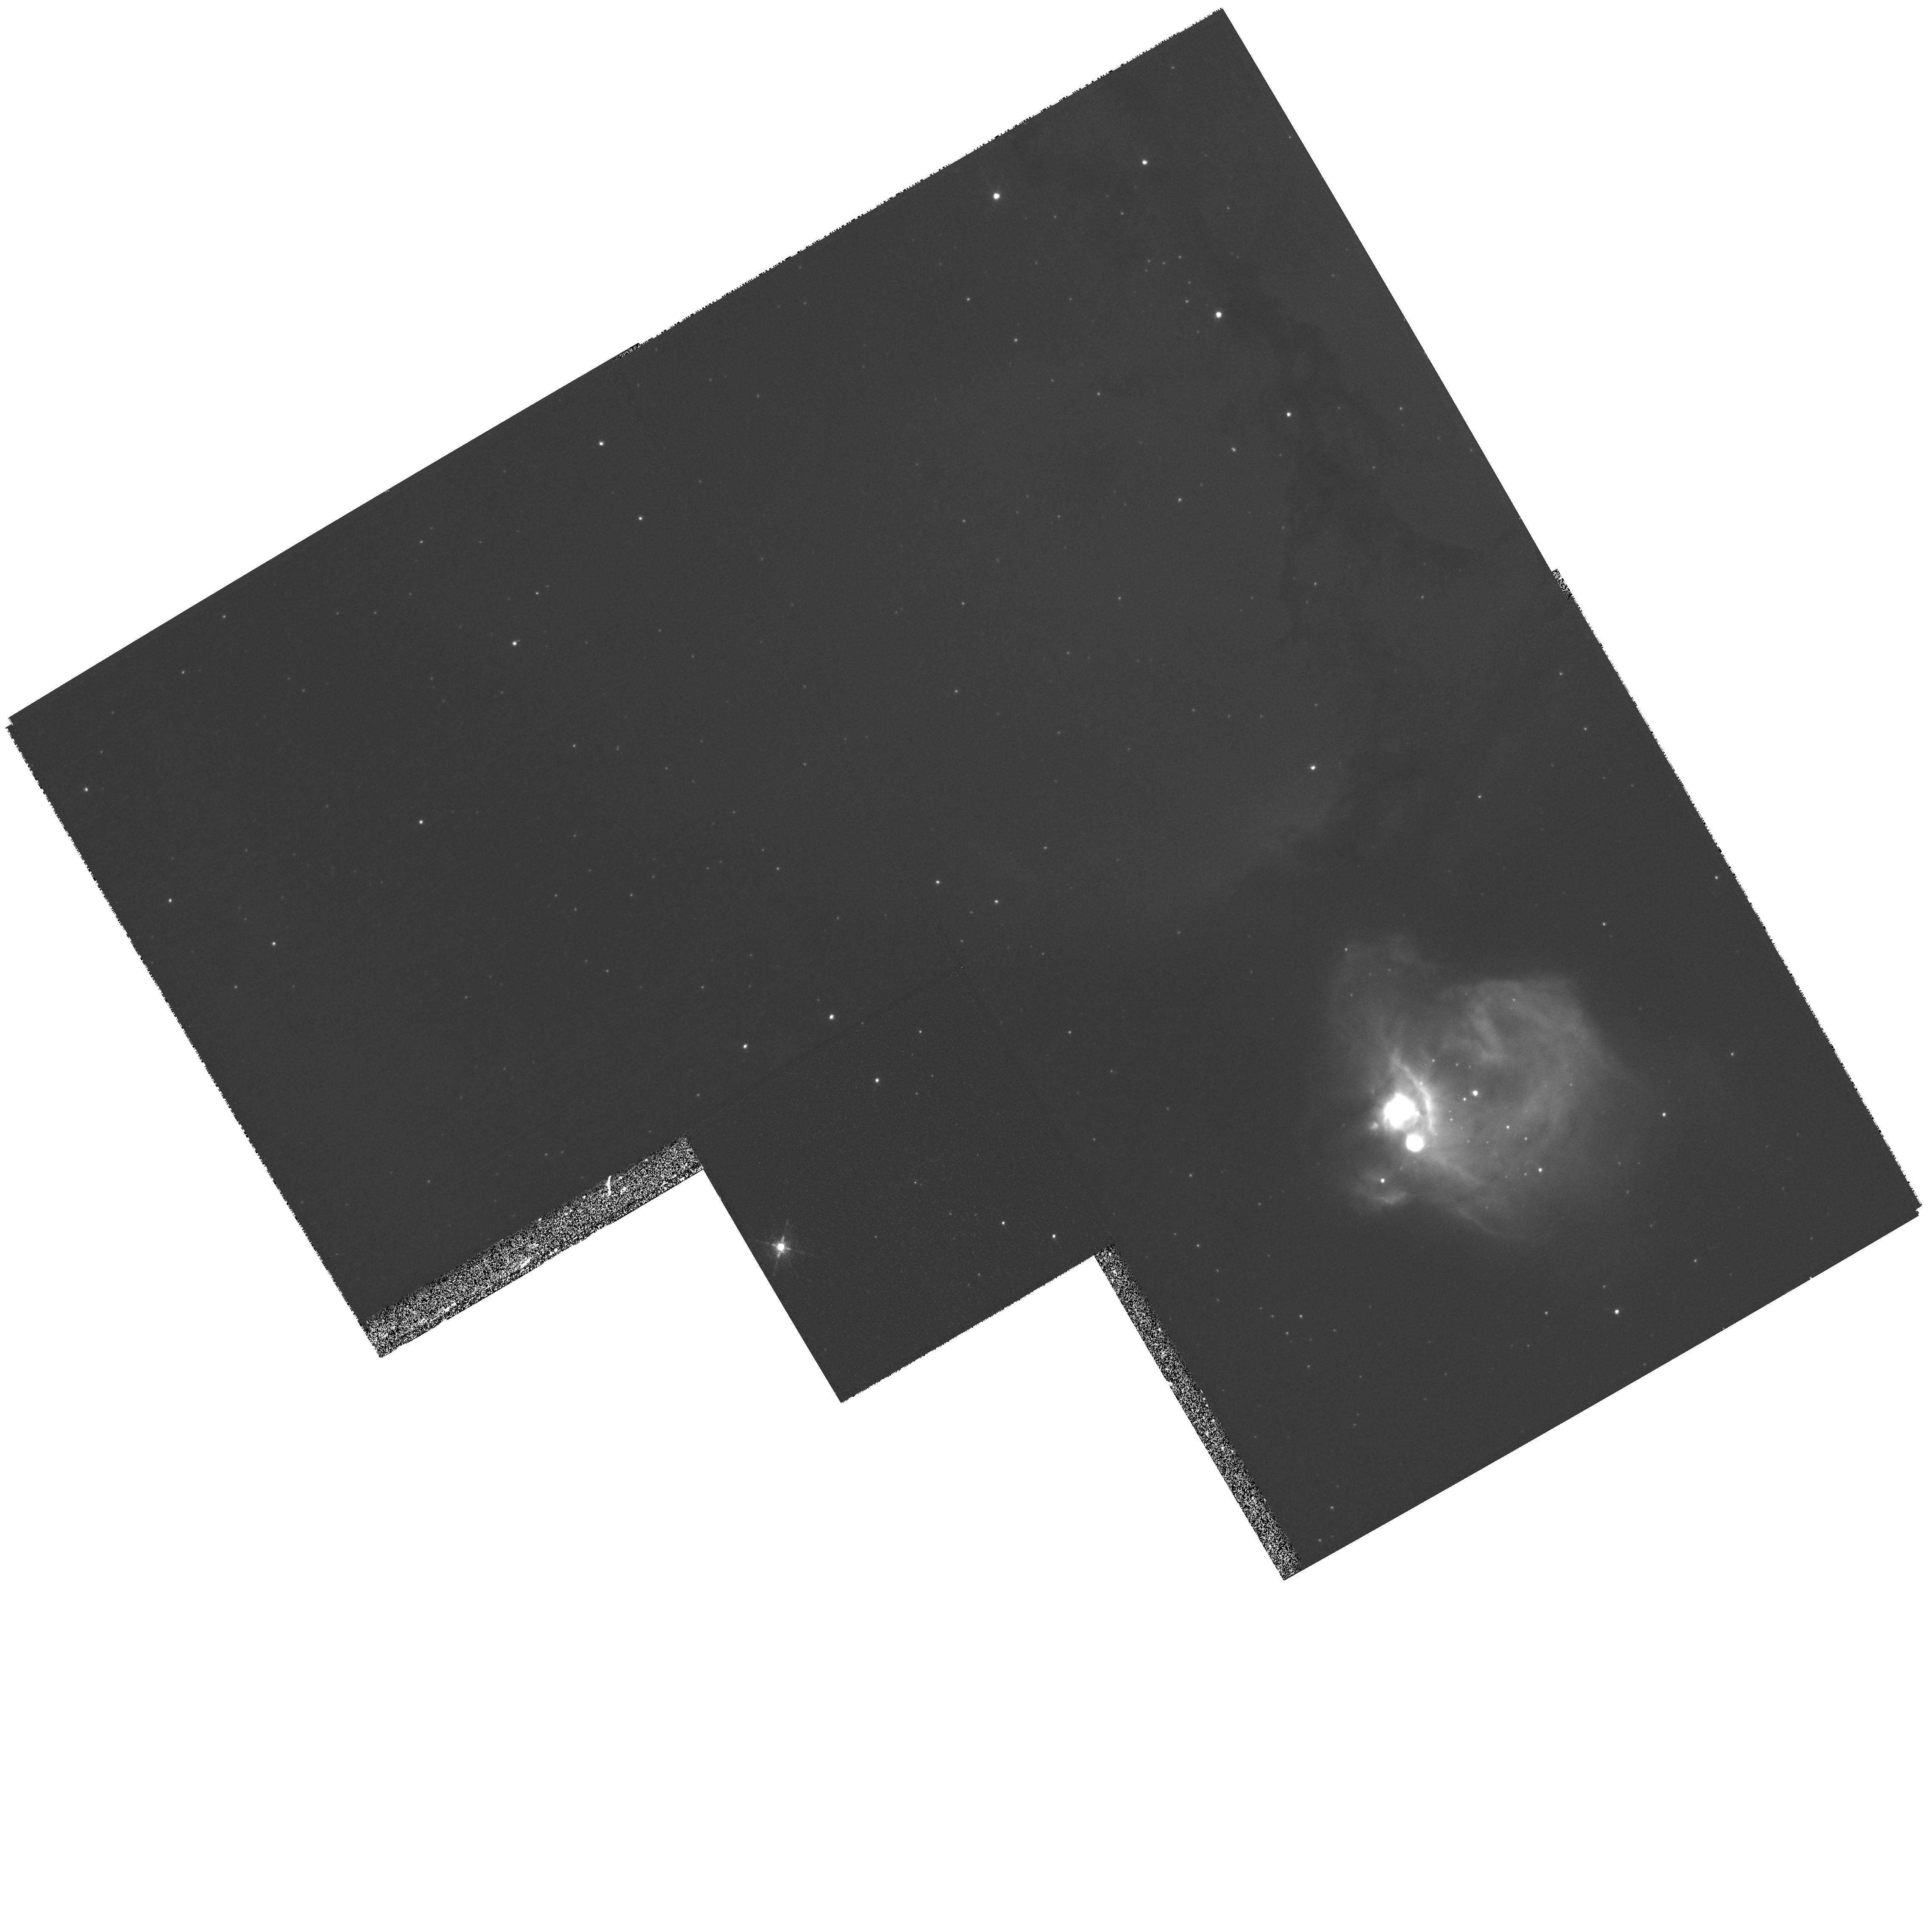
Target: LMC-N83B1-WF2. Instrument: WFPC2/PC. Filter: F656N. Exposure: 17 min. Observation ID: hst_8247_06_wfpc2_pc_f656n_u5bv06

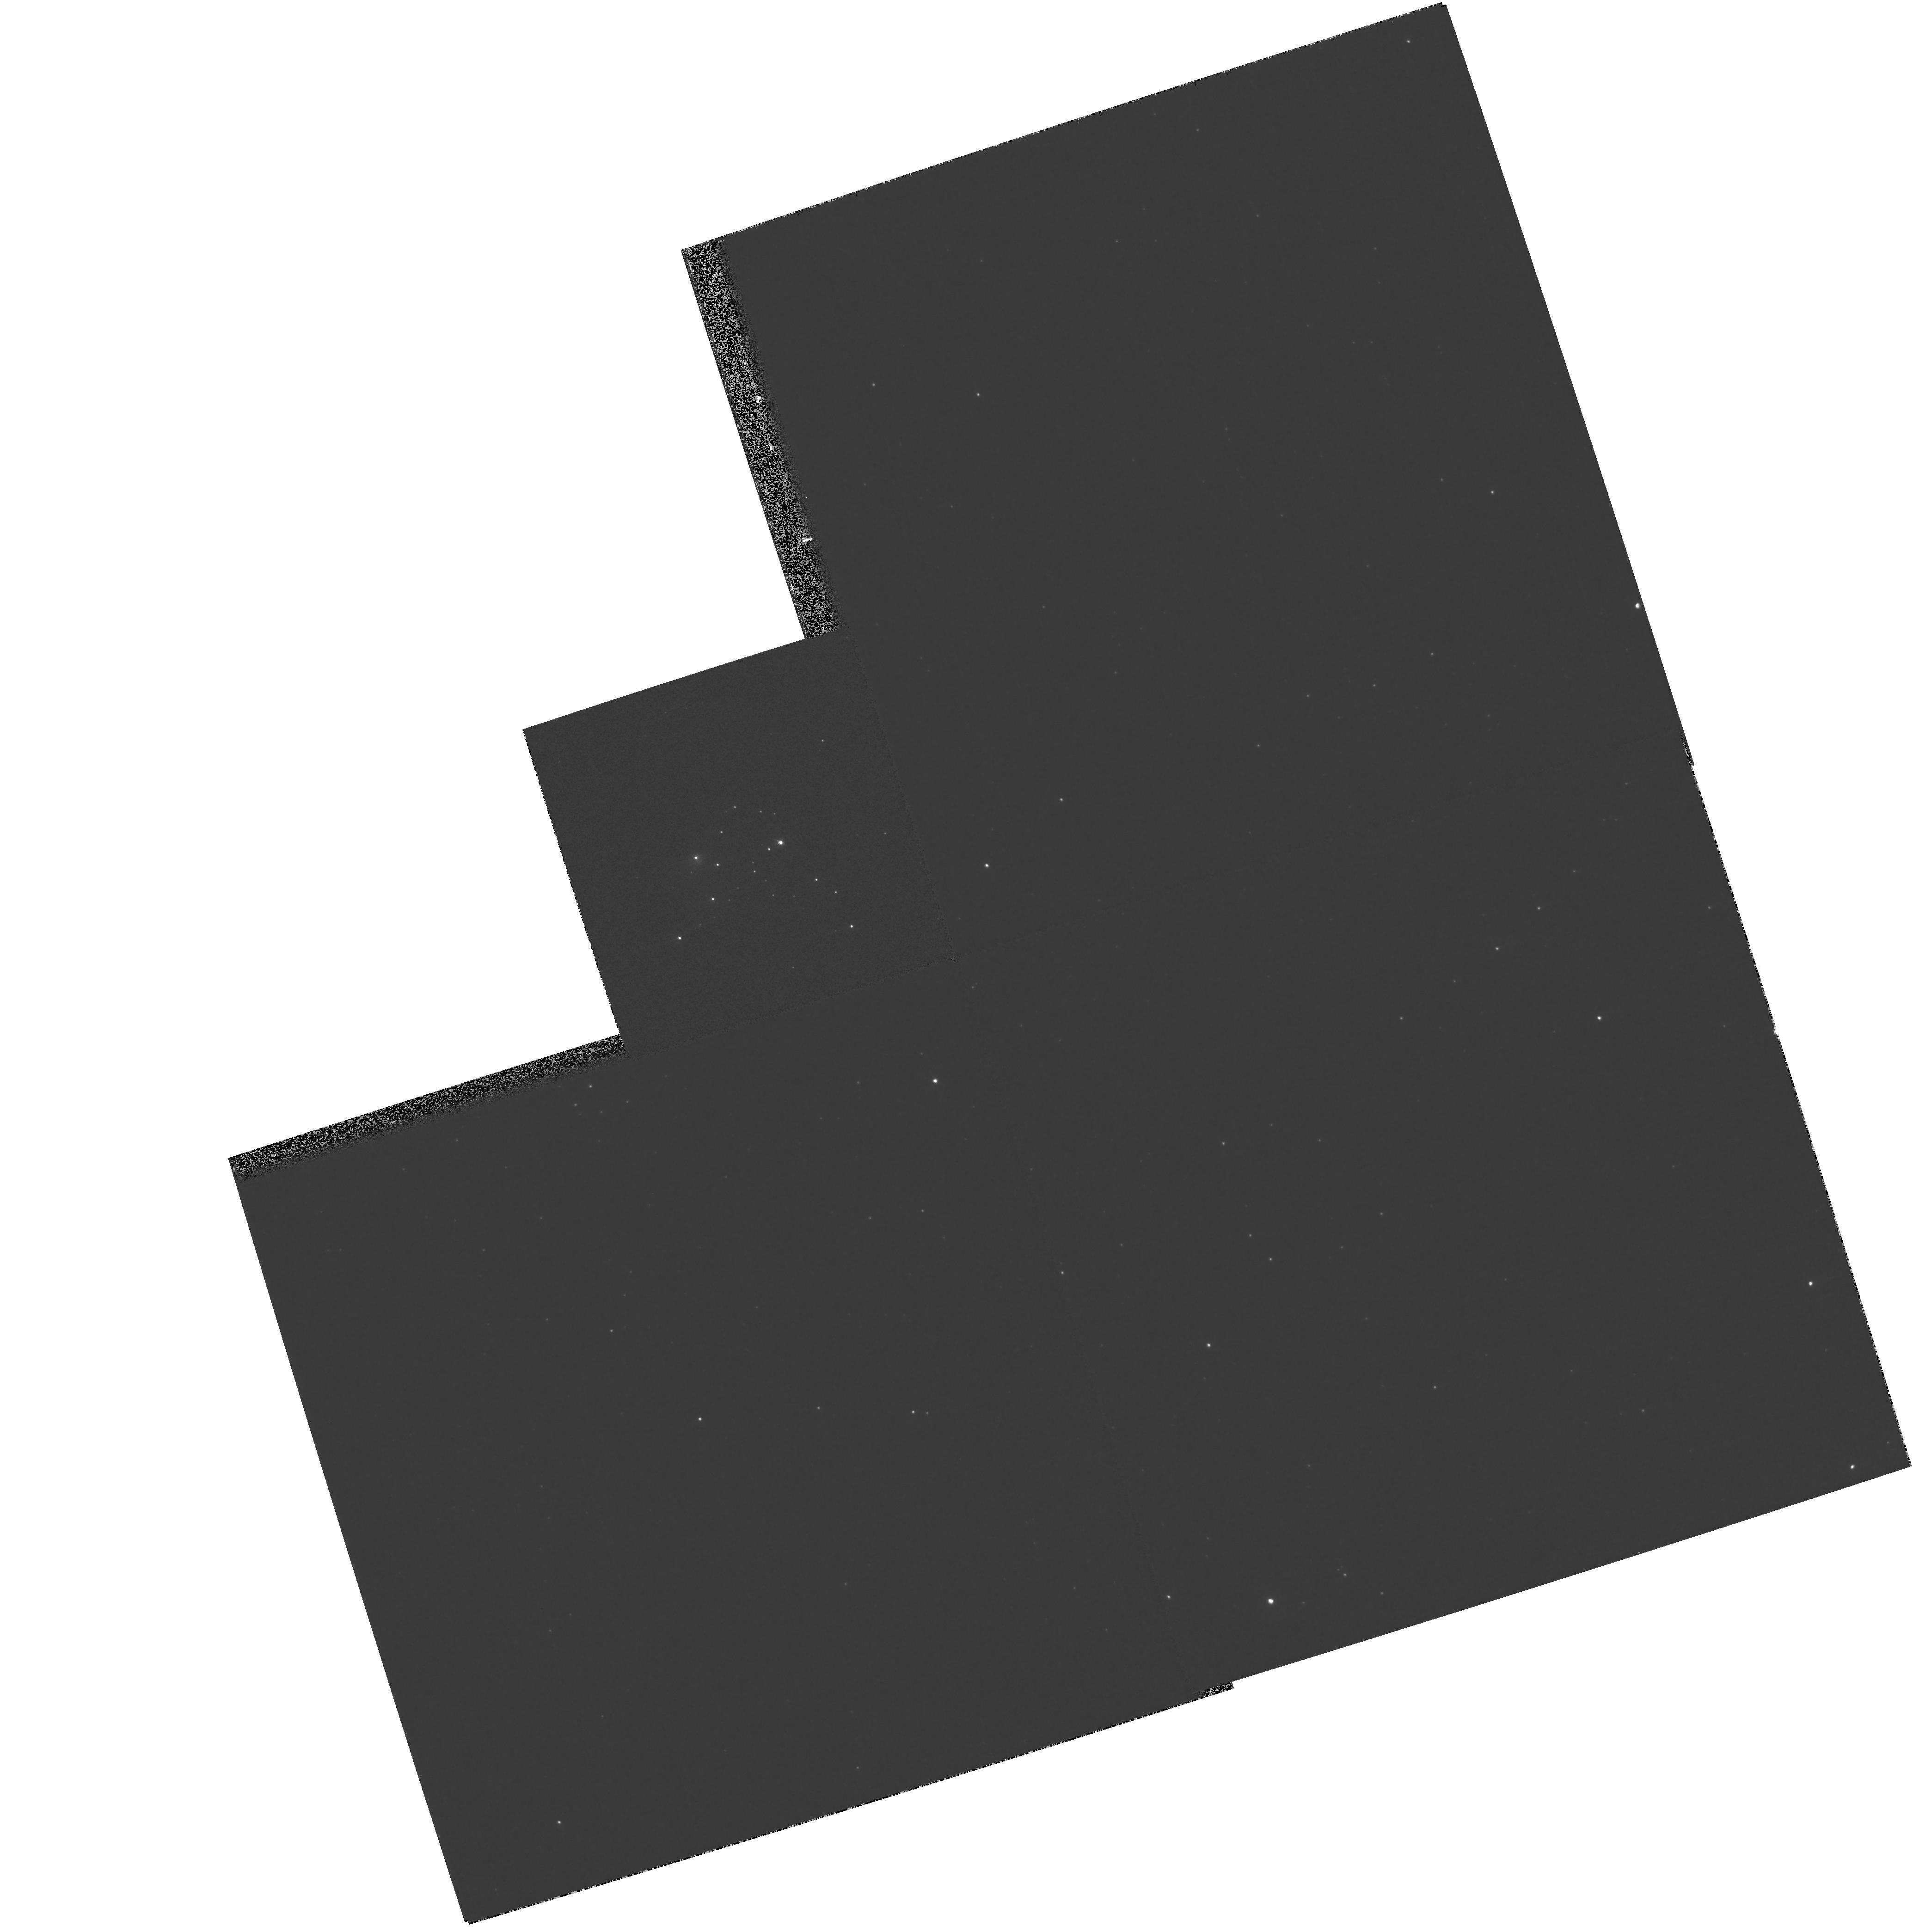
Target: LMC-N83B1-PC1. Instrument: WFPC2/PC. Filter: F467M. Exposure: 2 min. Observation ID: hst_8247_05_wfpc2_pc_f467m_u5bv05

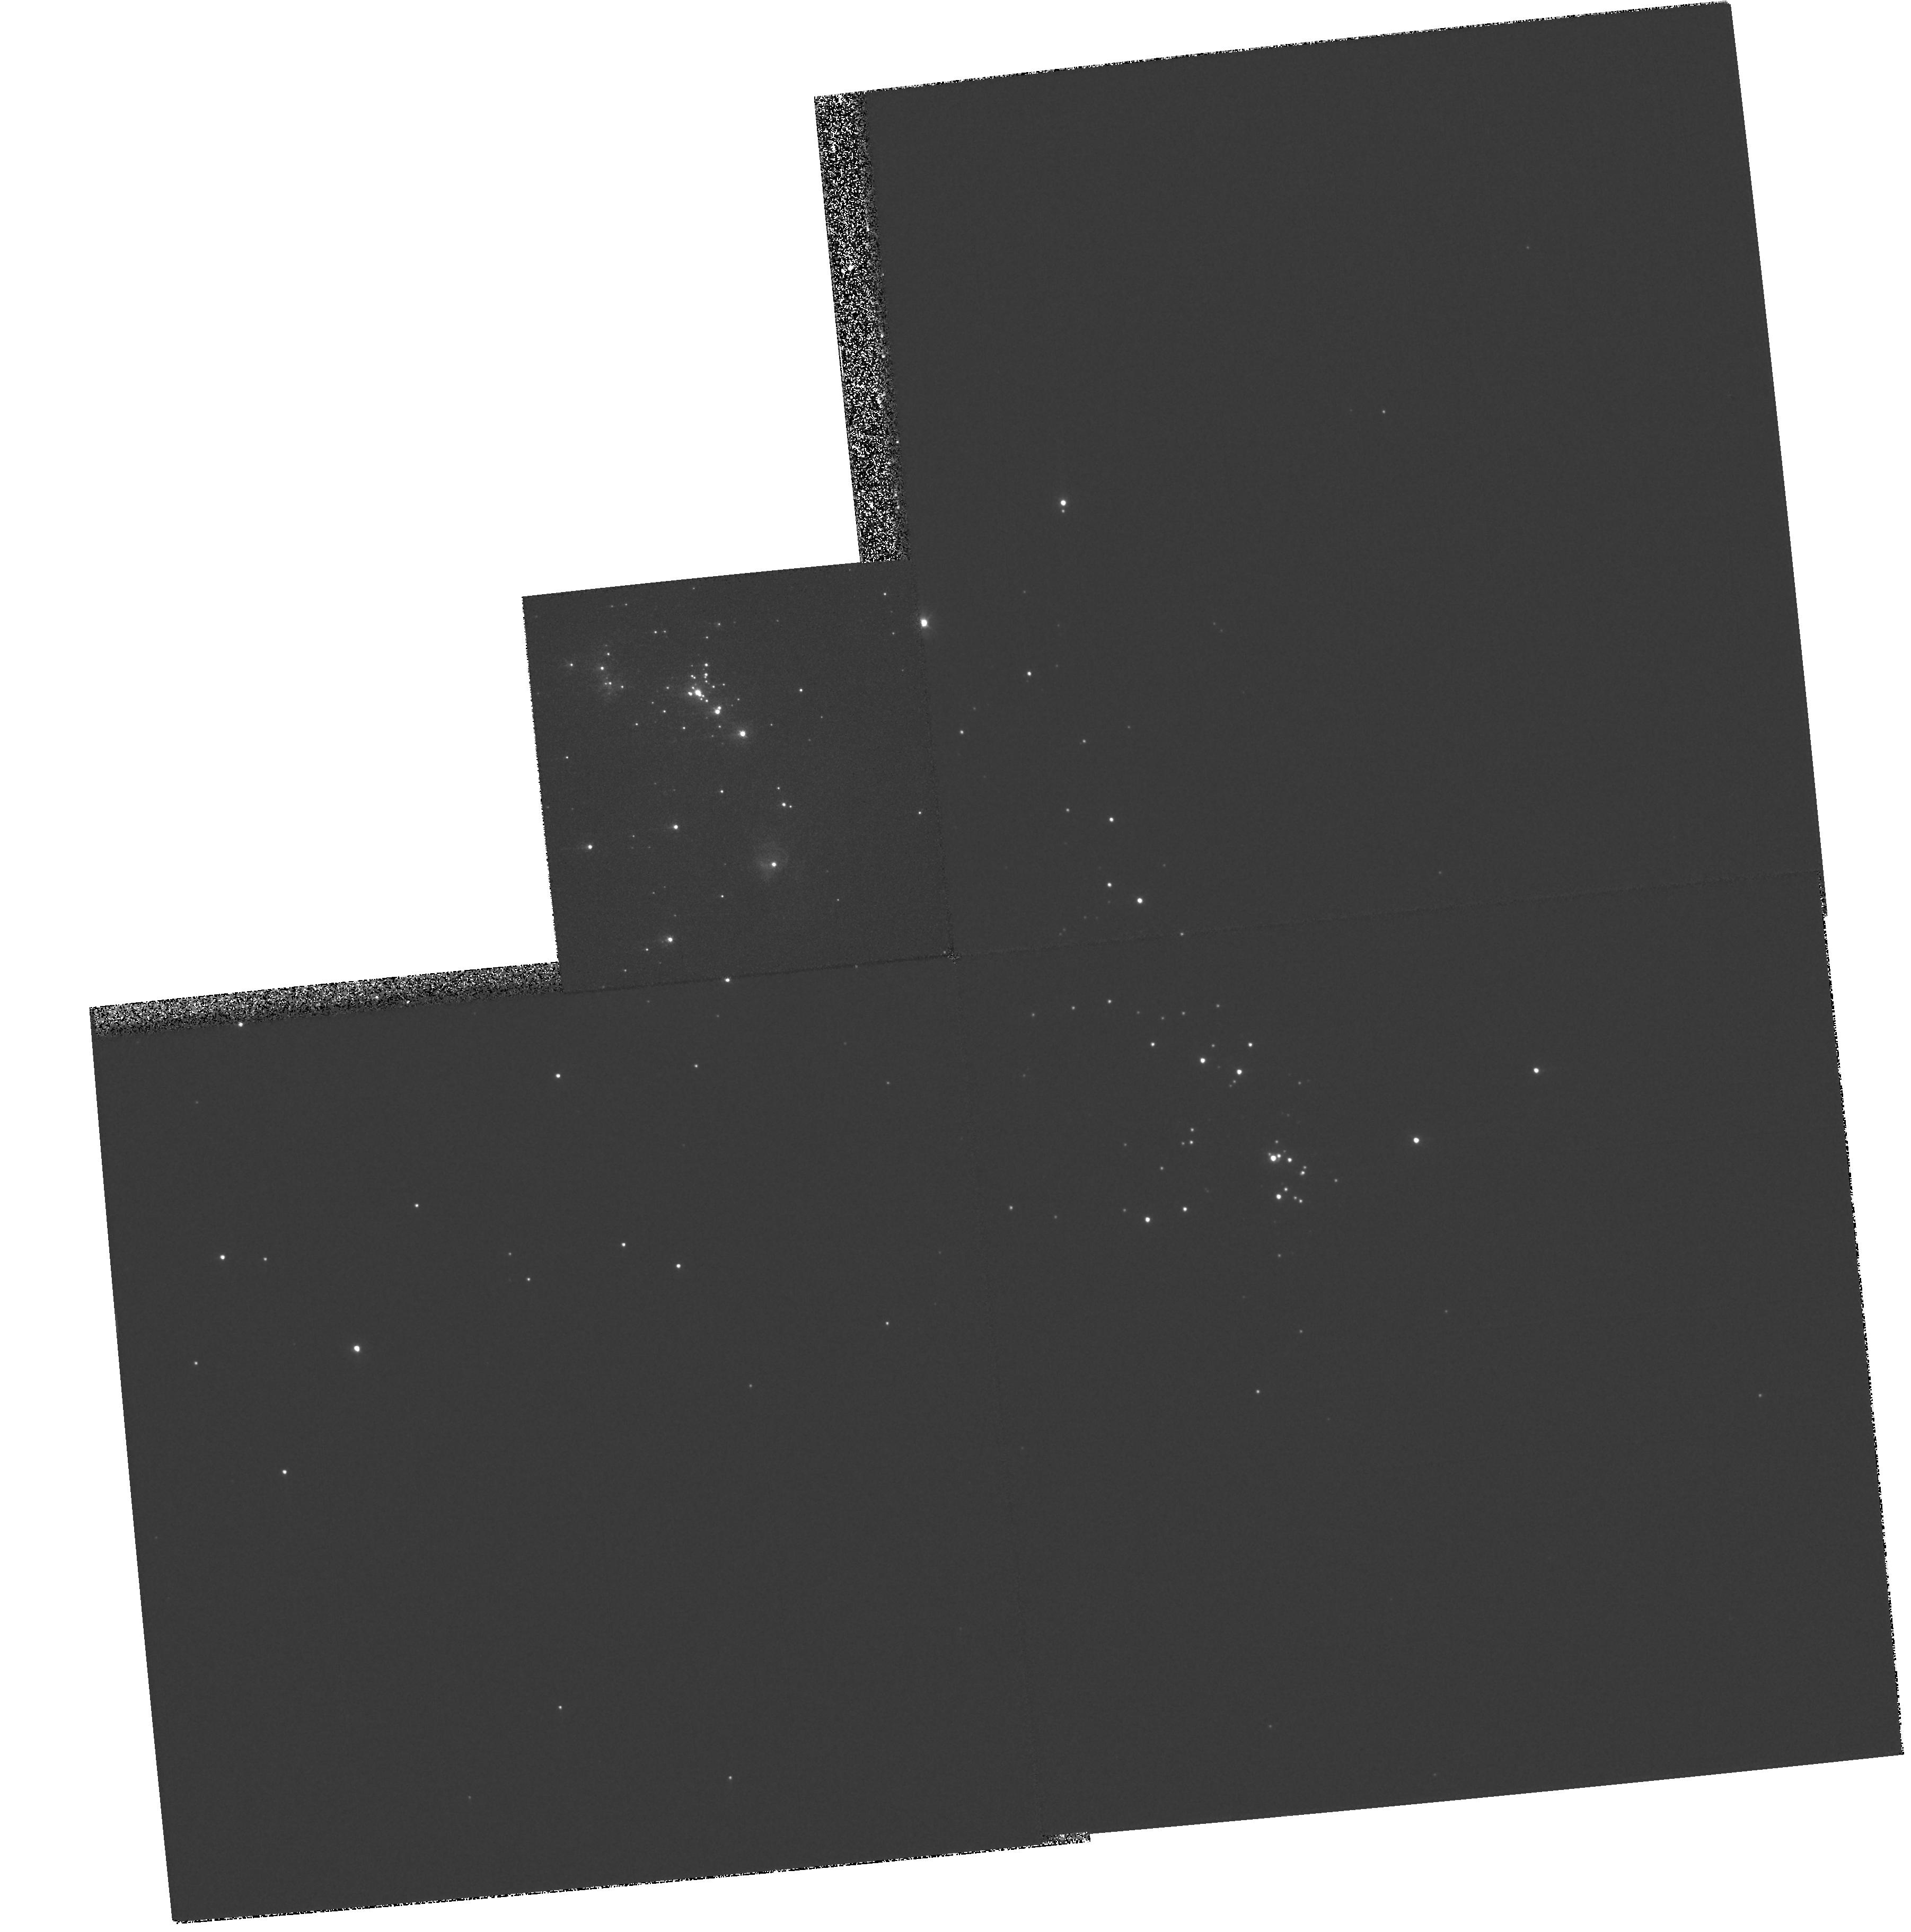
Target: LMC-N160A1-PC1. Instrument: WFPC2/PC. Filter: F300W. Exposure: 2 min. Observation ID: hst_8247_01_wfpc2_pc_f300w_u5bv01

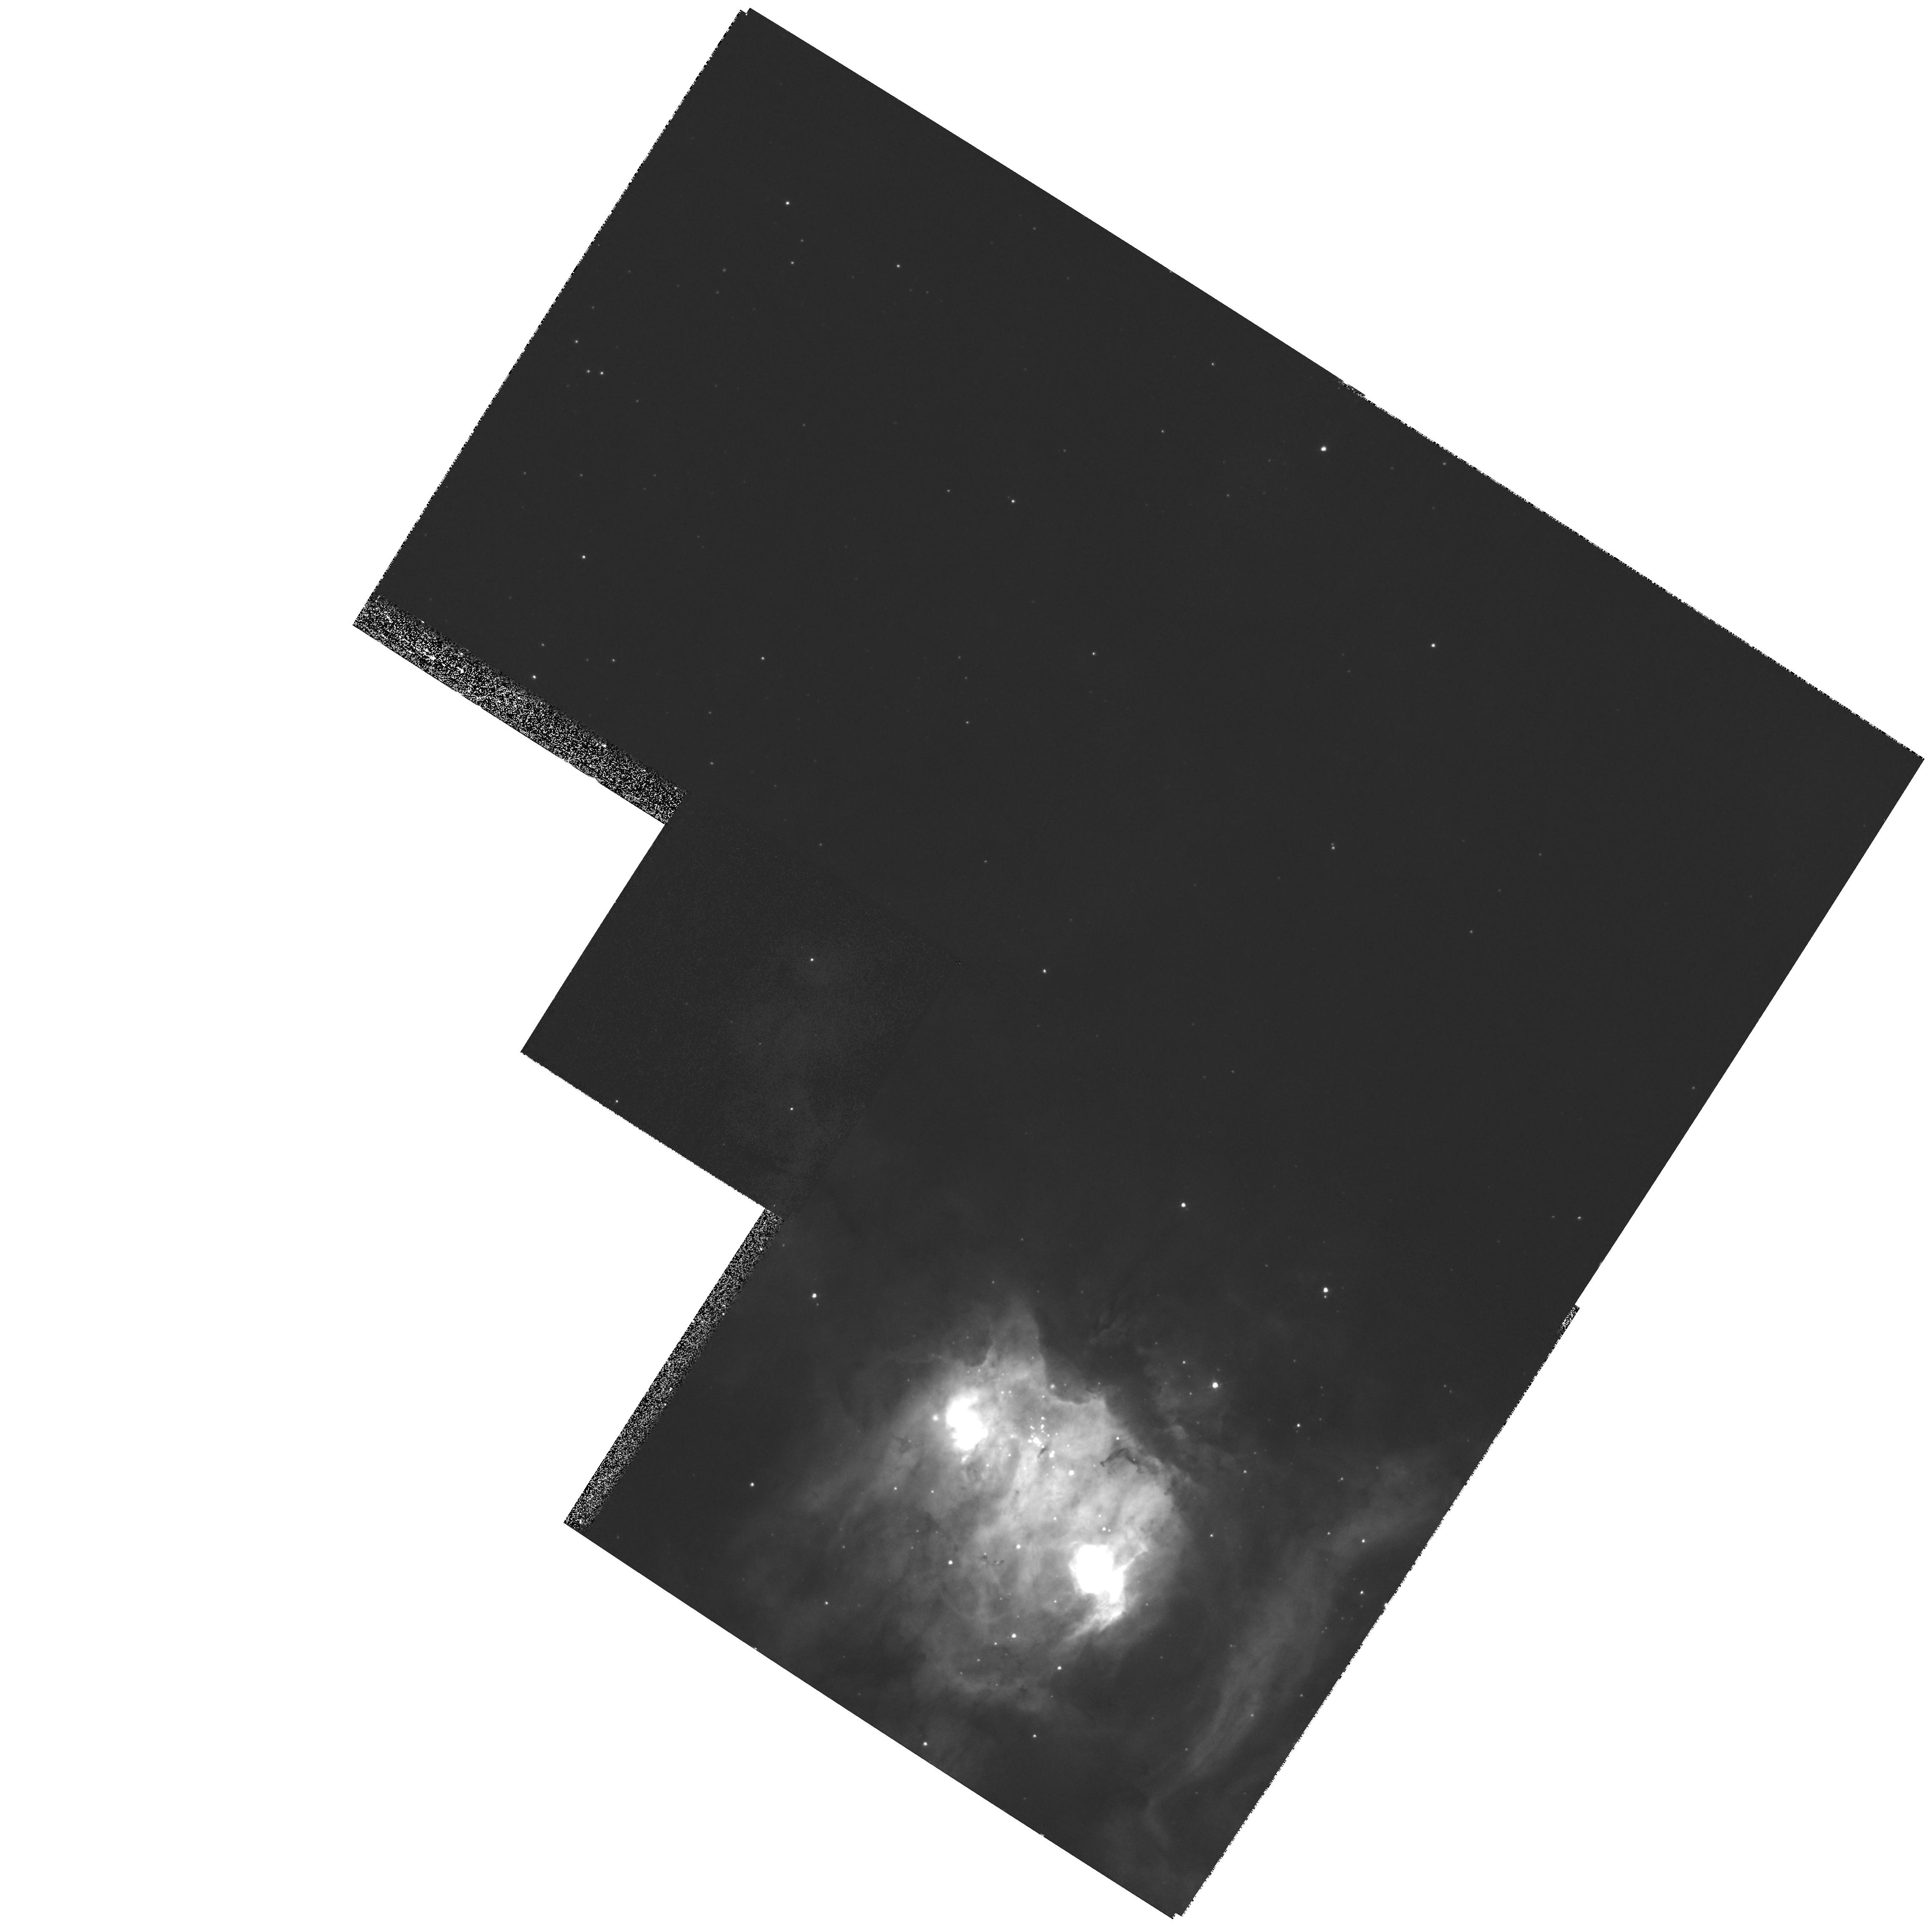
Target: LMC-N160A1-WF2. Instrument: WFPC2/PC. Filter: F502N. Exposure: 20 min. Observation ID: hst_8247_02_wfpc2_pc_f502n_u5bv02

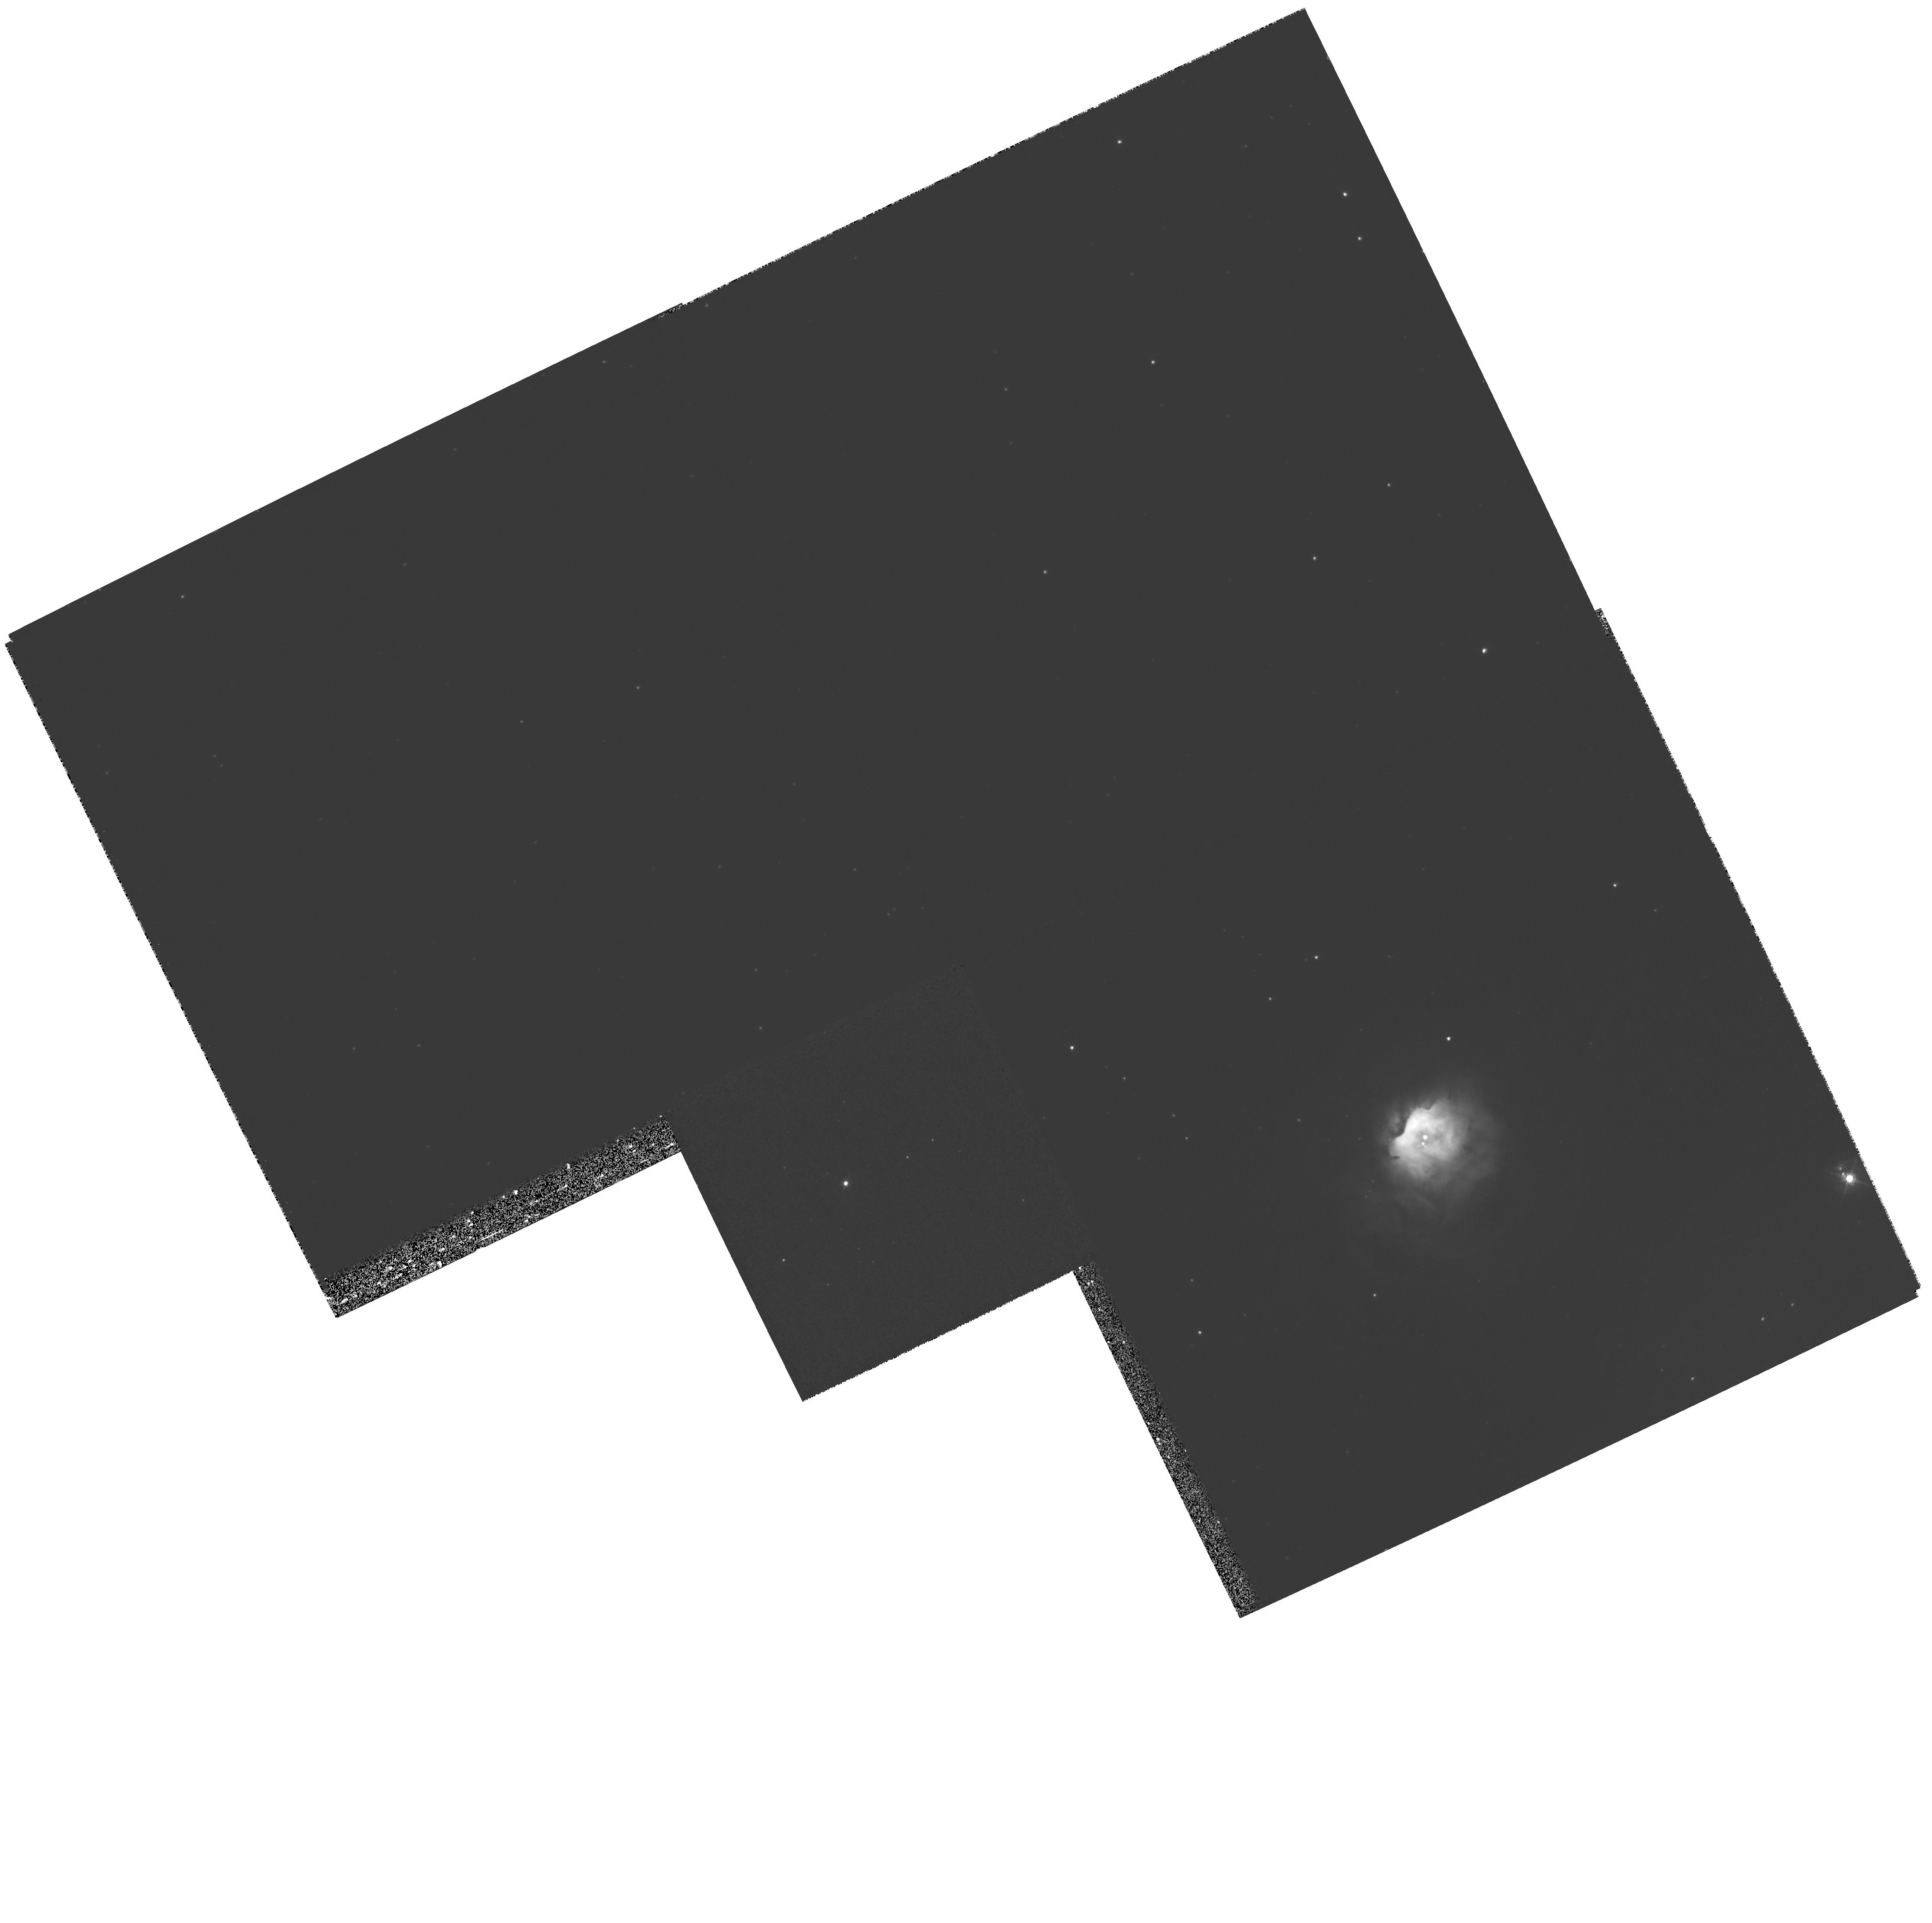
Target: LMC-N11A-WF2. Instrument: WFPC2/PC. Filter: F502N. Exposure: 20 min. Observation ID: hst_8247_04_wfpc2_pc_f502n_u5bv04

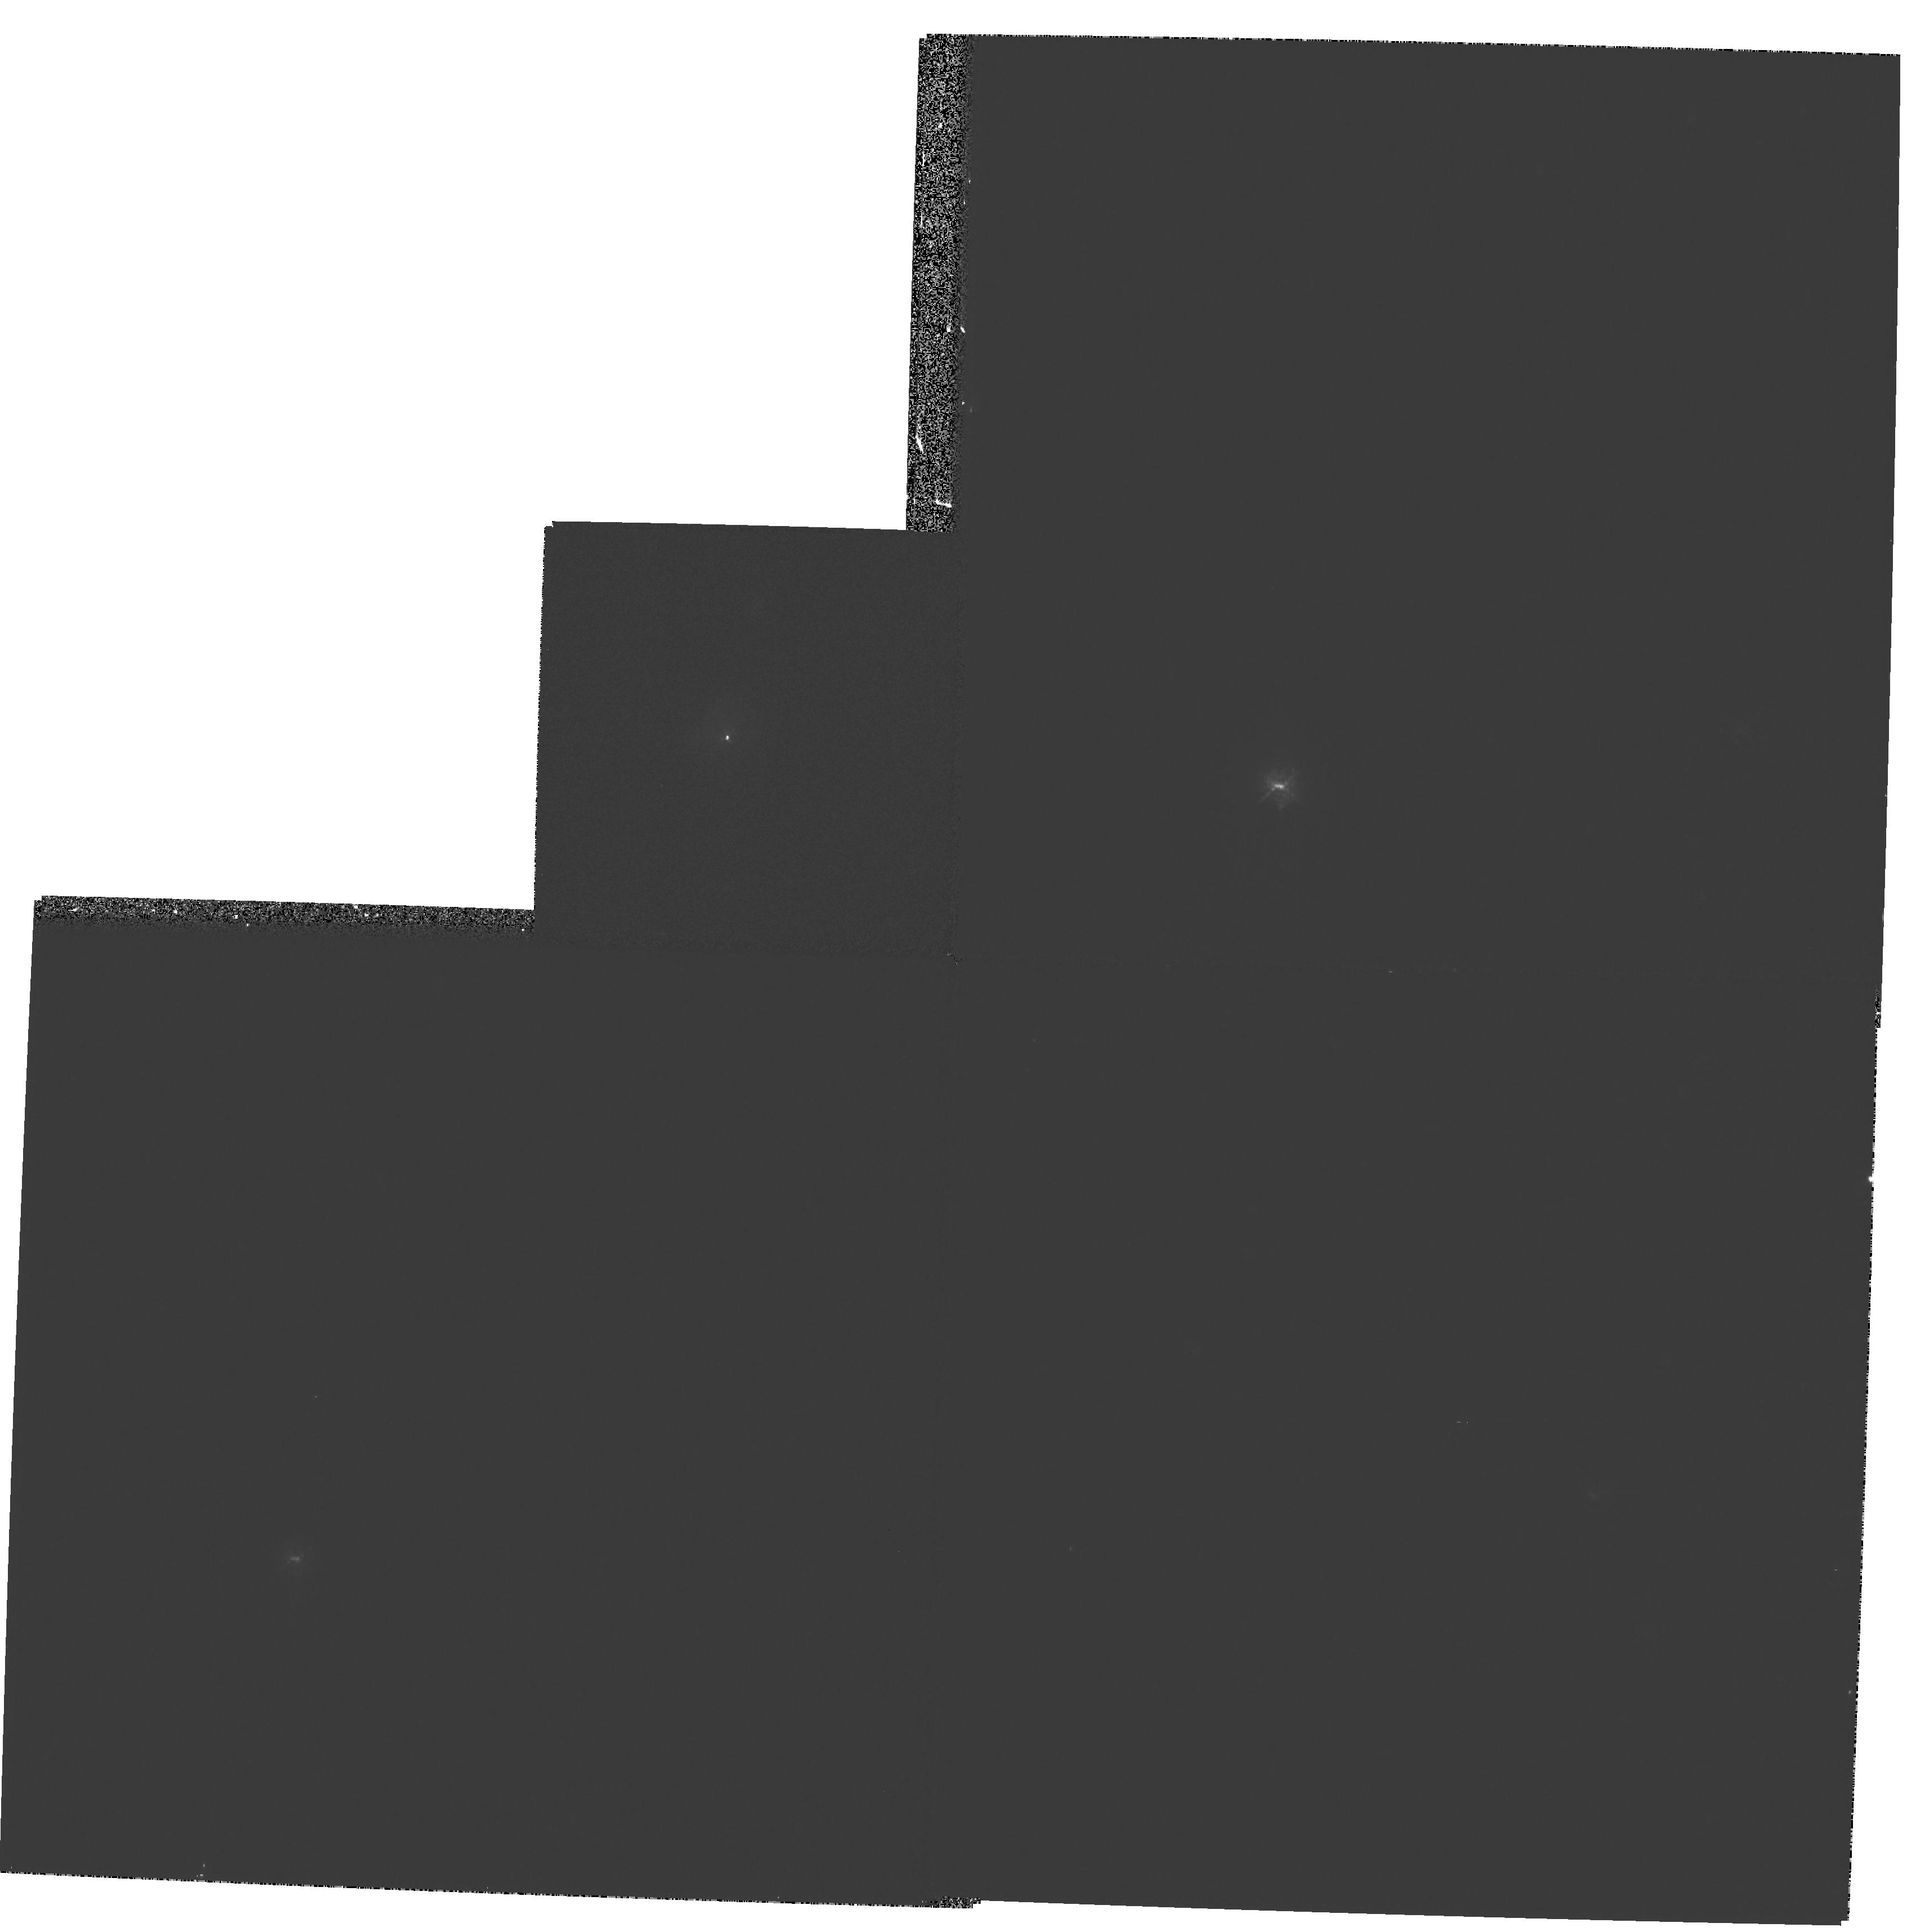
Target: LMC-N11A-PC1. Instrument: WFPC2/PC. Filter: F410M. Exposure: 3 min. Observation ID: hst_8247_03_wfpc2_pc_f410m_u5bv03

Hidden new-born massive stars  in compact H II ``blobs of the Large Magellanic Cloud (PI: Heydari-Malayeri, Mohammad)

High spatial resolution imaging with WFPC2 is necessary to resolve very tight clusters of massive stars at birth in the Large Magellanic Cloud. These are the youngest massive stars accessible to direct observations at ultraviolet and optical wavelengths. Situated in an extremely rare category of H II regions in the Magellanic Clouds (only 5'' to 10'' across and of very high excitation), these stars should rank among the hottest ones in these galaxies. Using medium-band continuum filters, we will place the resolved components on color- magnitude diagrams to identify the exciting and youngest stars for follow up STIS spectroscopy. Imaging in HBeta, [O III] , and HAlpha will allow us to correct for the extinction and for the nebular emission. Following our recent HST result on the SMC ``blobs'' N81 (STScI Press Release 98-25, July 1998) and N88A, we are confident that the planned observations will uncover the stellar contents of the LMC objects N160A1, N83B-1, and N11A. These objects provide exceptional opportunities for studying various key phenomena related to massive star formation, in particular whether these massive stars form in isolation or inside co-spatial tight clusters. The observations will also enable us to study the ``blob'' phenomenon at different evolutionary stages in the chemically distinct evironments of the SMC and the LMC.